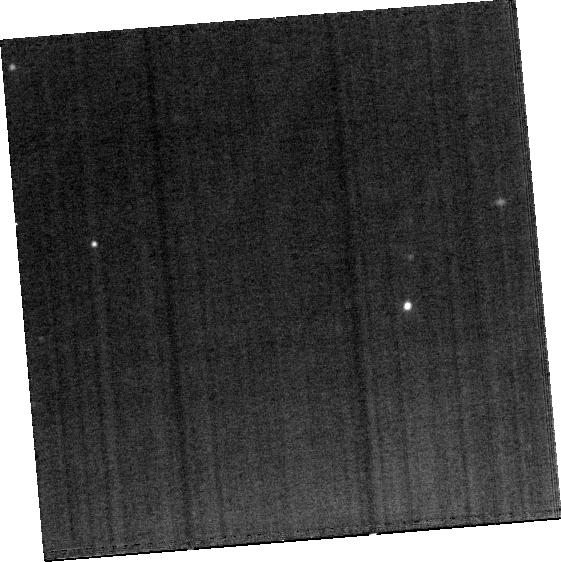
Target: IR20551
Instrument: MIRI
Filter: F1500W
Exposure: 15 min
Observation ID: jw03368-o040_t027_miri_f1500w-brightsky

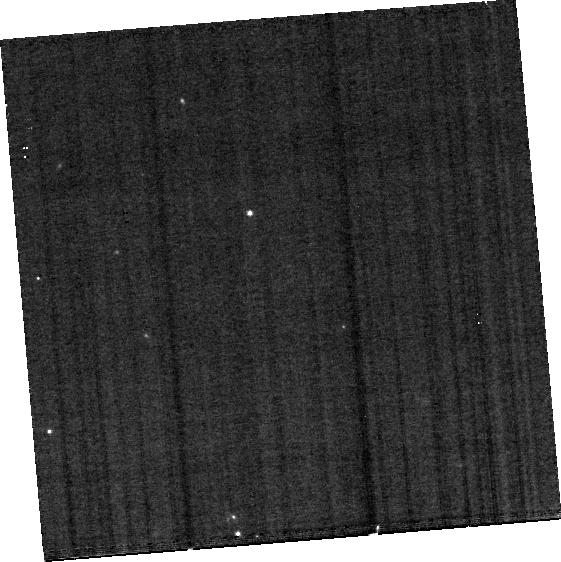
Target: IR15250
Instrument: MIRI
Filter: F560W
Exposure: 15 min
Observation ID: jw03368-o031_t021_miri_f560w-brightsky

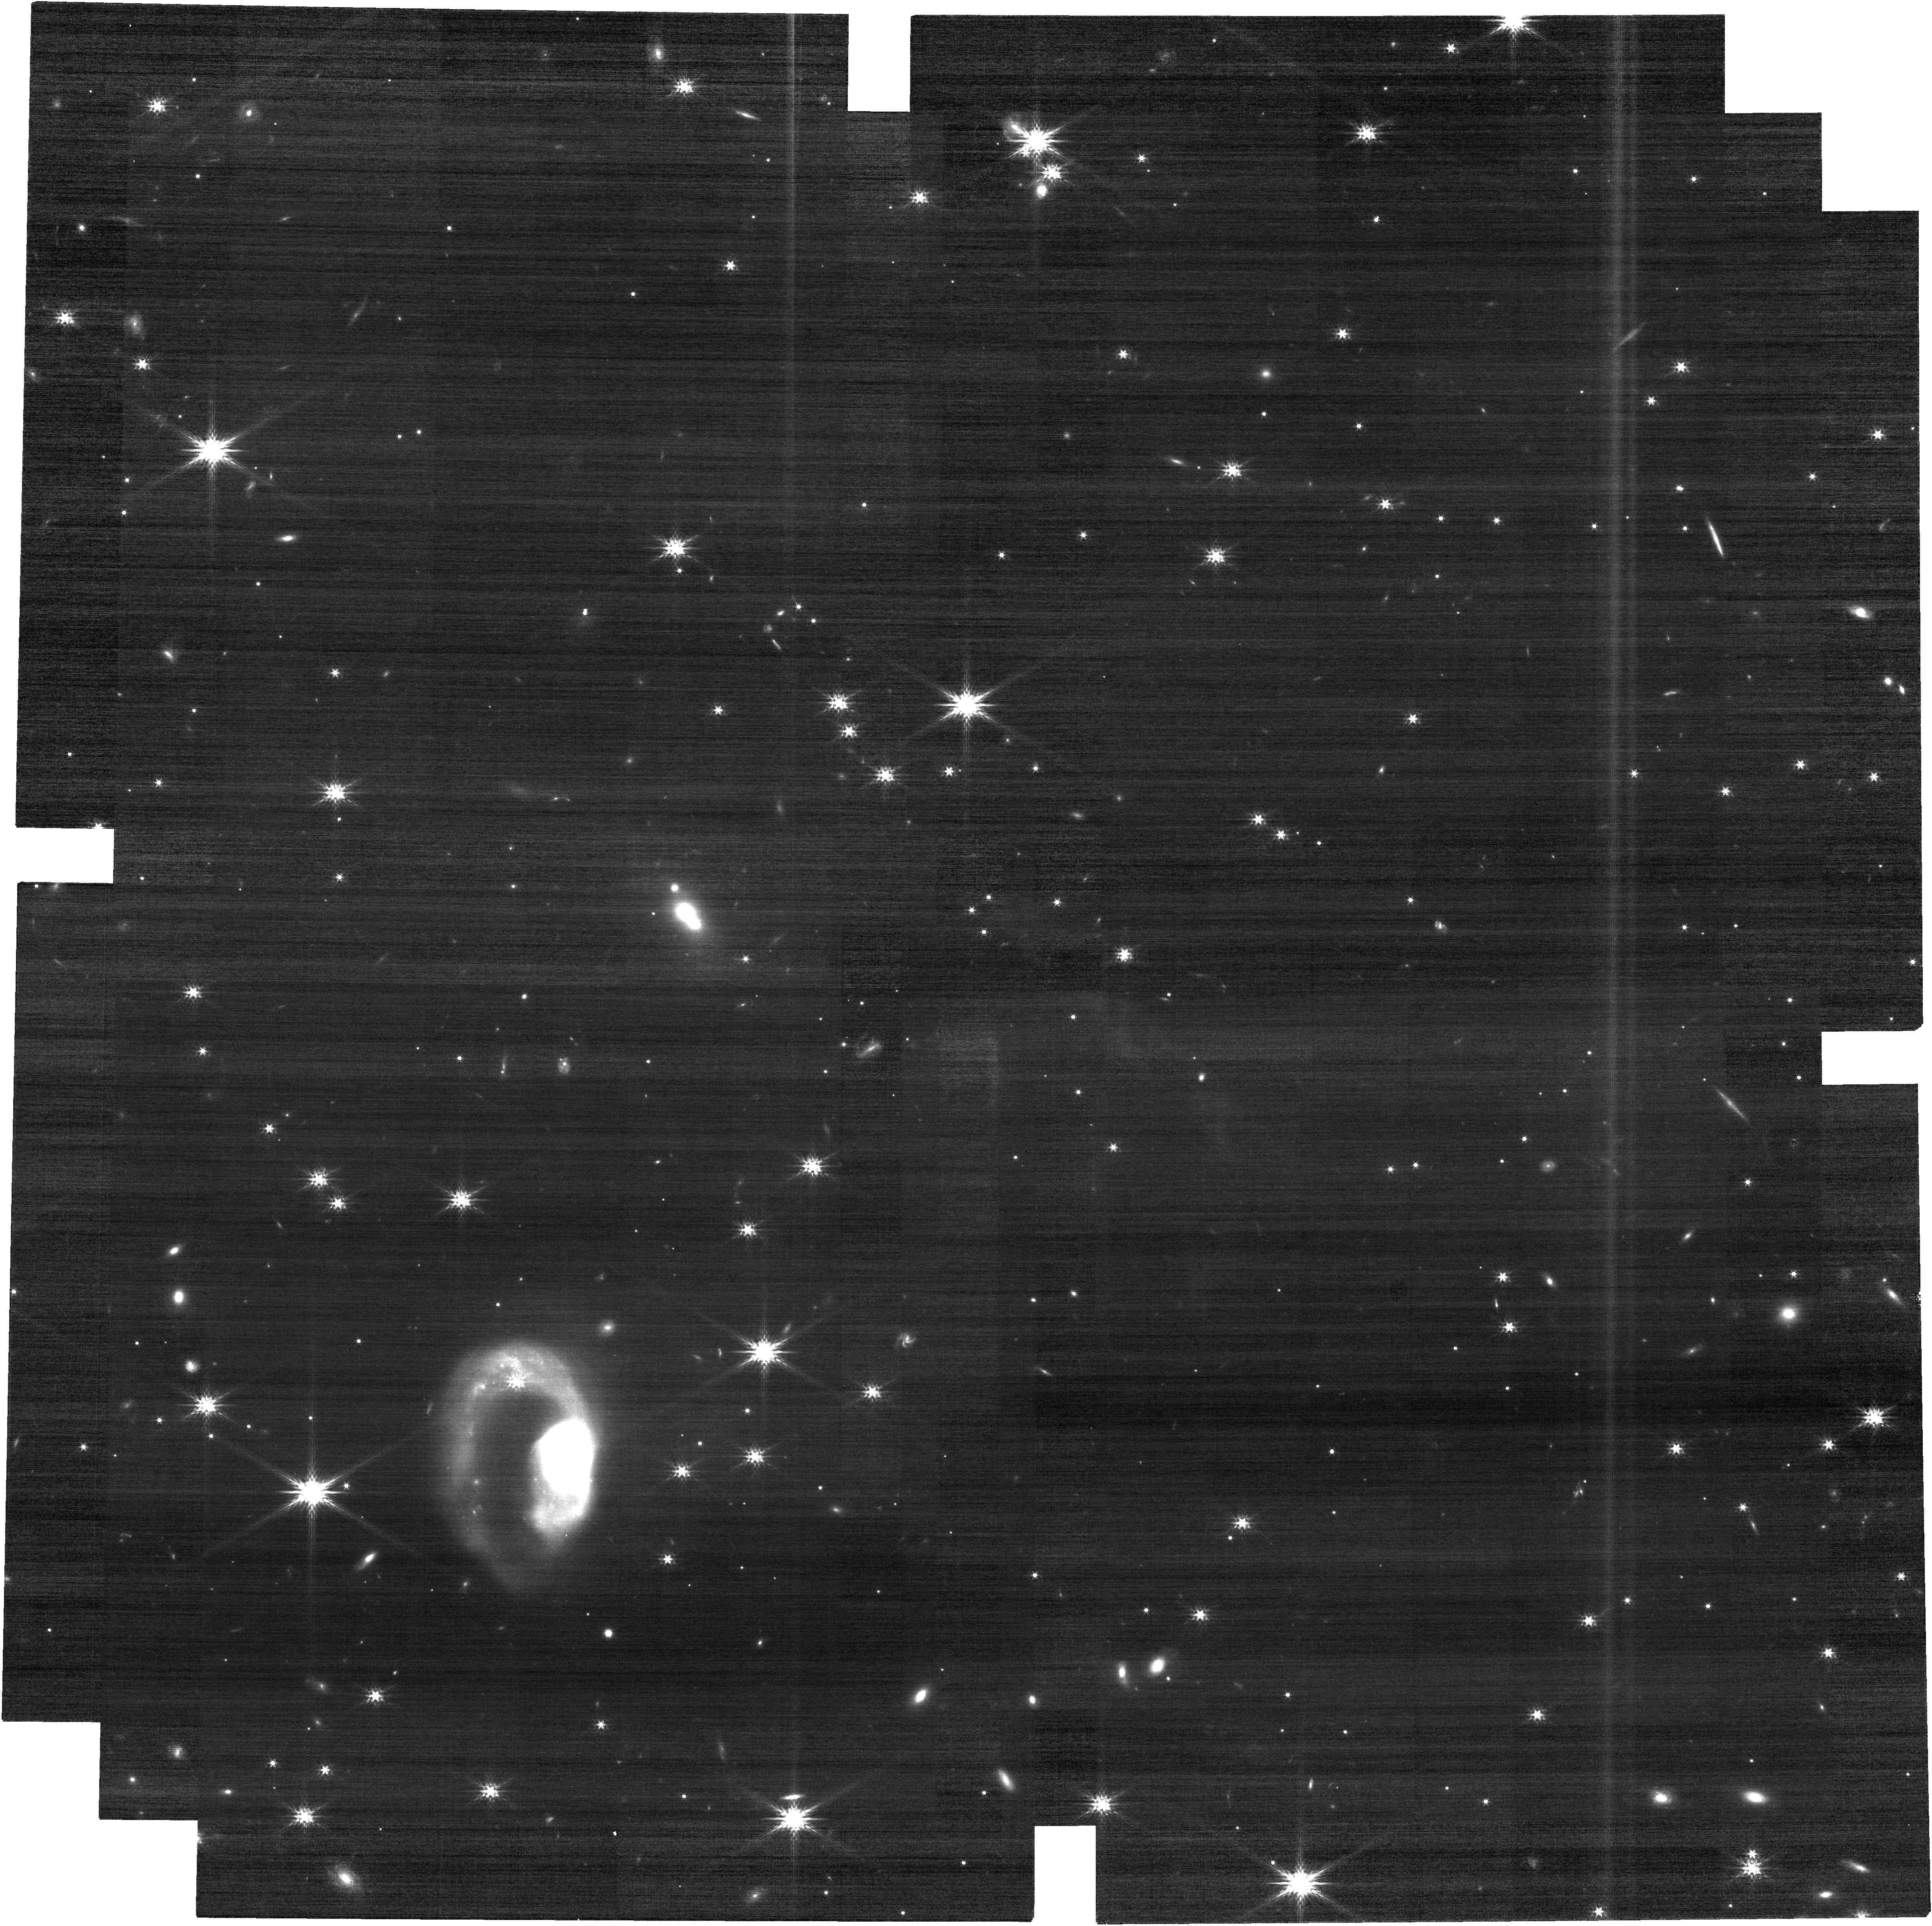
Target: IR07251
Instrument: NIRCAM
Filter: F200W
Exposure: 10 min
Observation ID: jw03368-o108_t003_nircam_clear-f200w

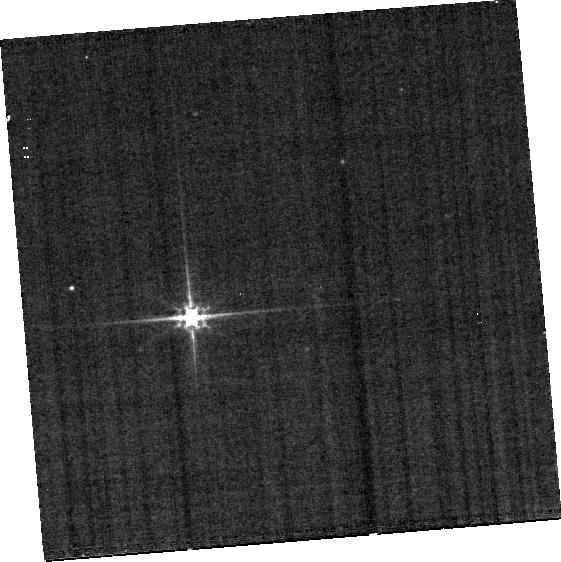
Target: IR23128-S
Instrument: MIRI
Filter: F560W
Exposure: 15 min
Observation ID: jw03368-o051_t034_miri_f560w-brightsky

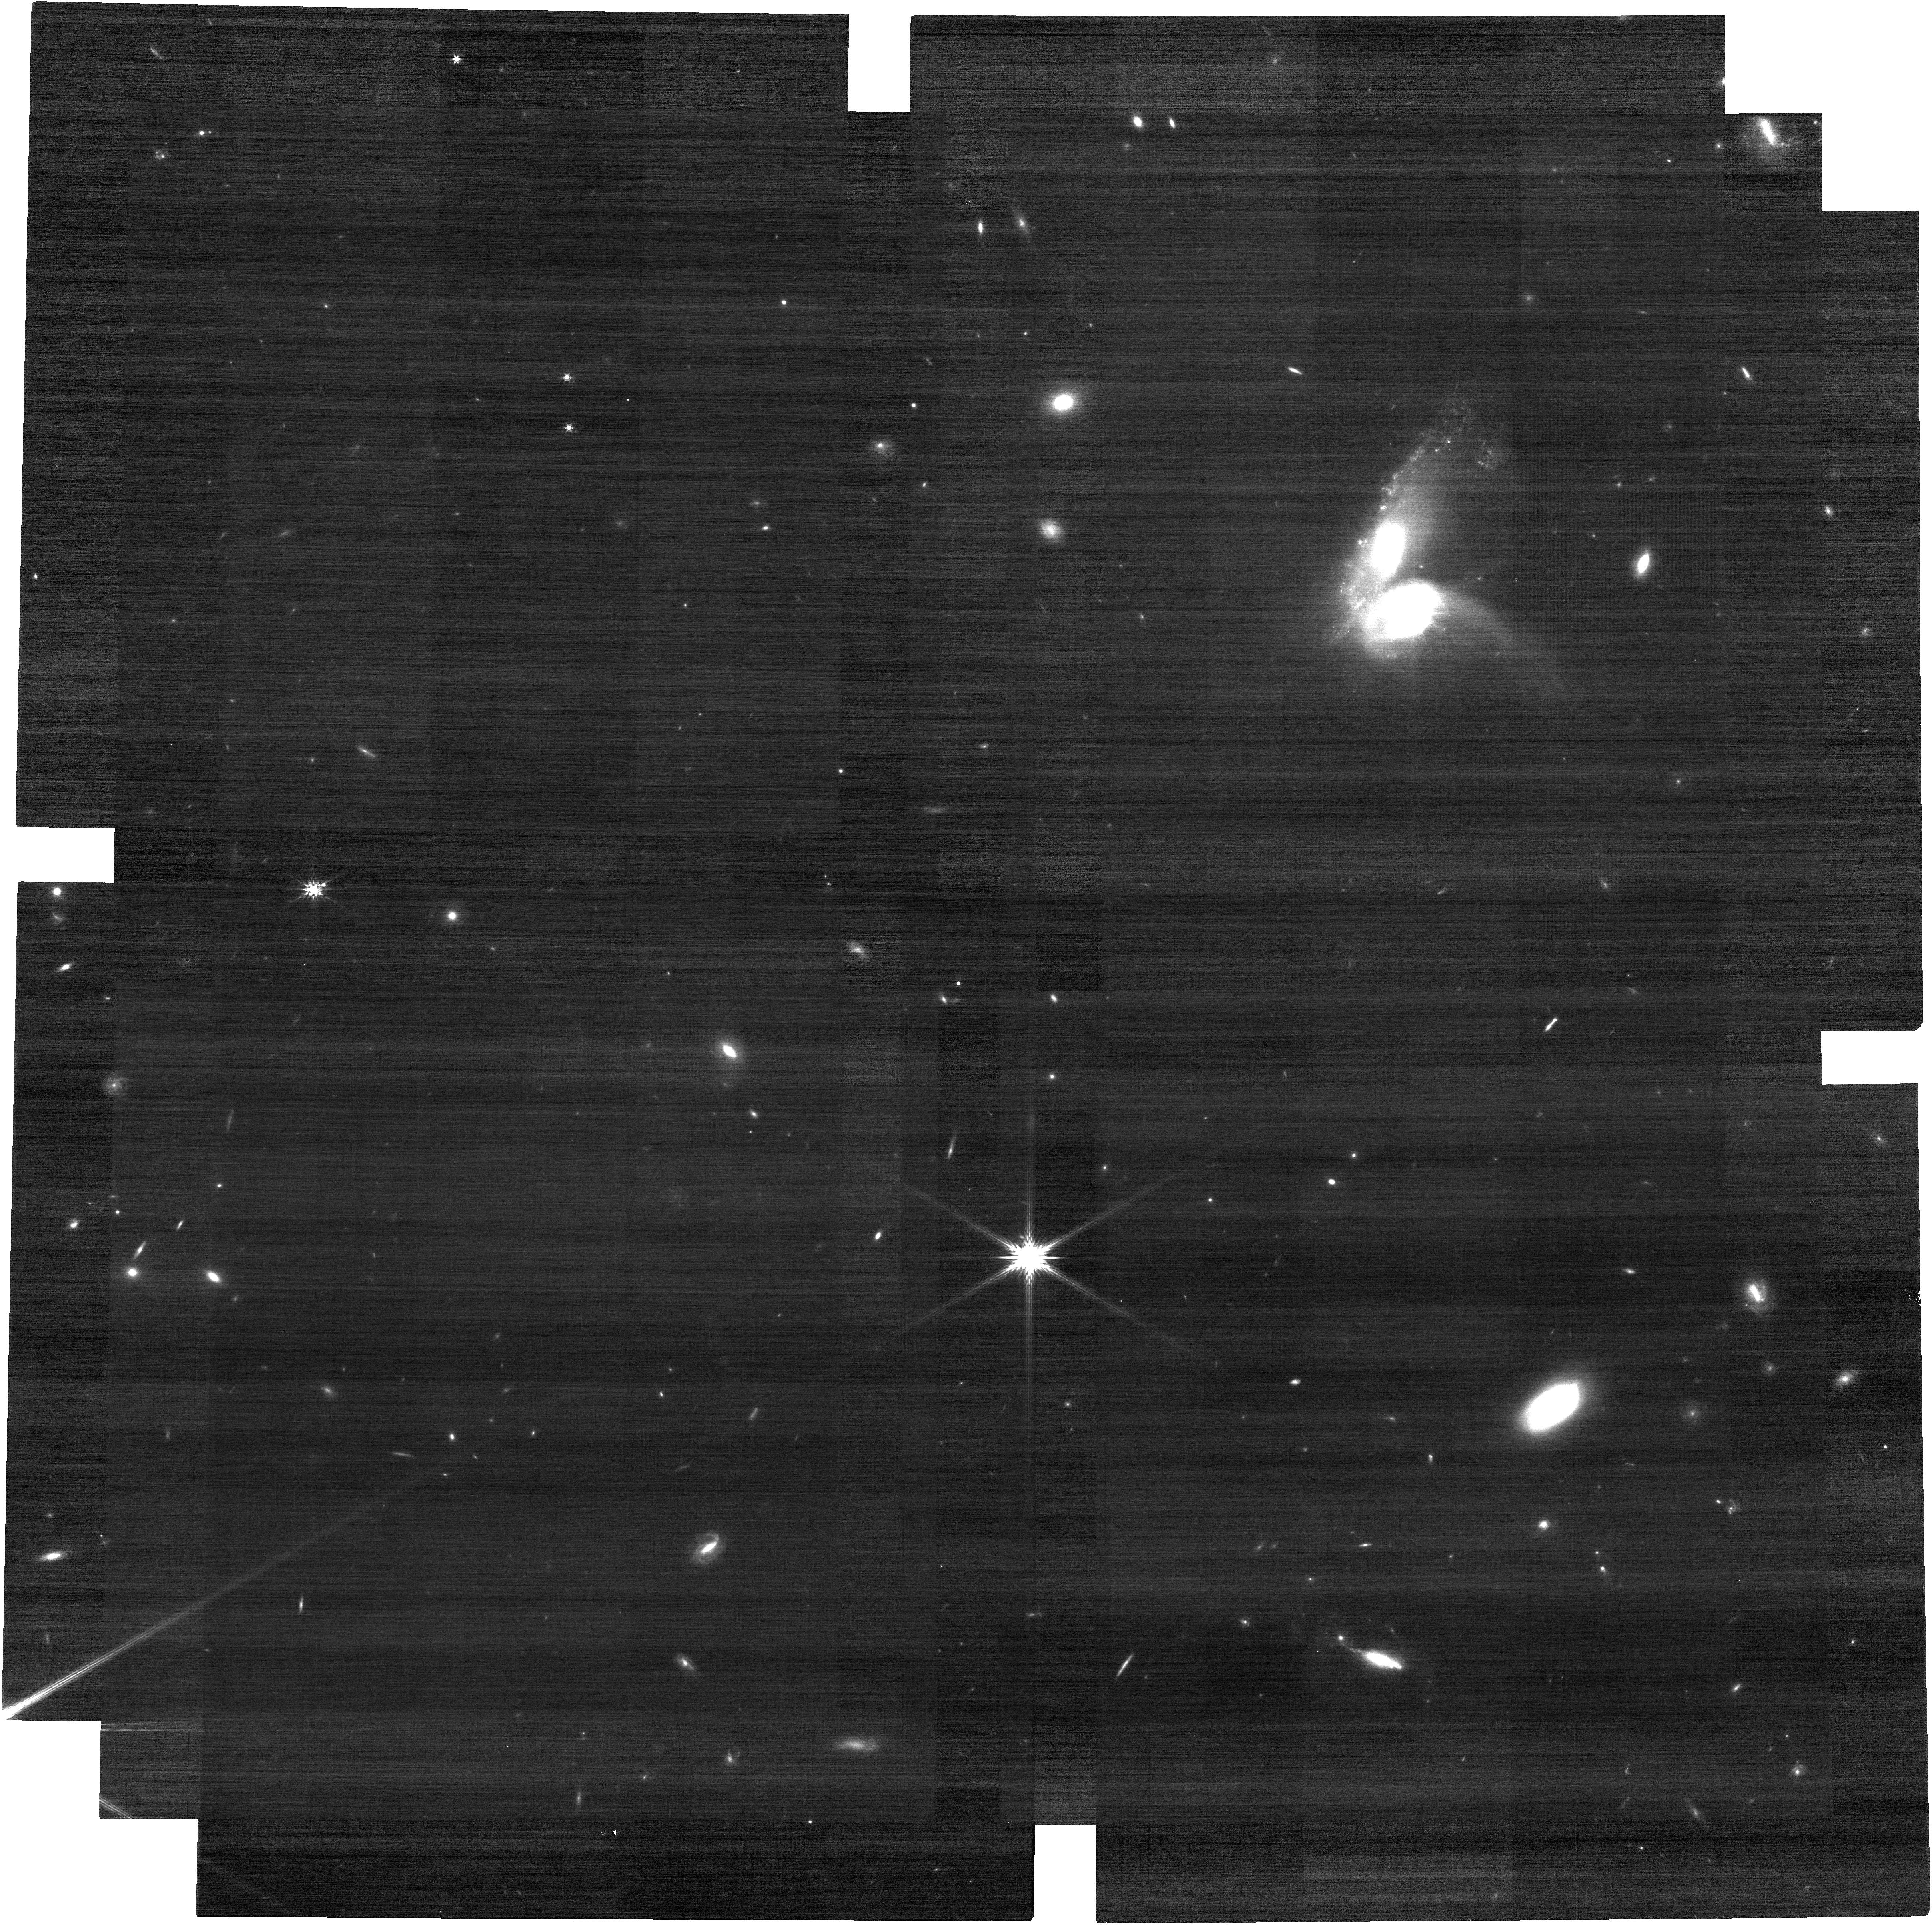
Target: IR08572-NW
Instrument: NIRCAM
Filter: F200W
Exposure: 10 min
Observation ID: jw03368-o111_t005_nircam_clear-f200w

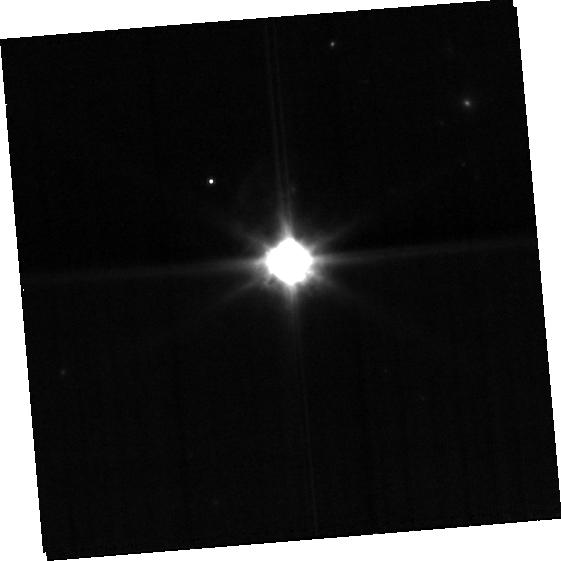
Target: IR10565
Instrument: MIRI
Filter: F770W
Exposure: 7 min
Observation ID: jw03368-o020_t013_miri_f770w-brightsky

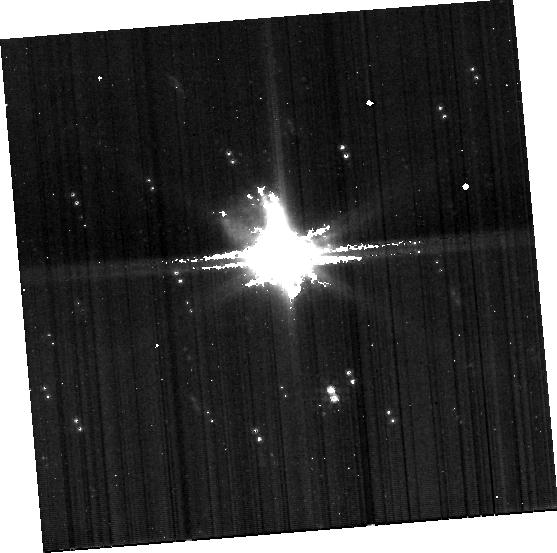
Target: IRAS19297
Instrument: MIRI
Filter: F770W
Exposure: 6 min
Observation ID: jw03368-o144_t036_miri_f770w-brightsky

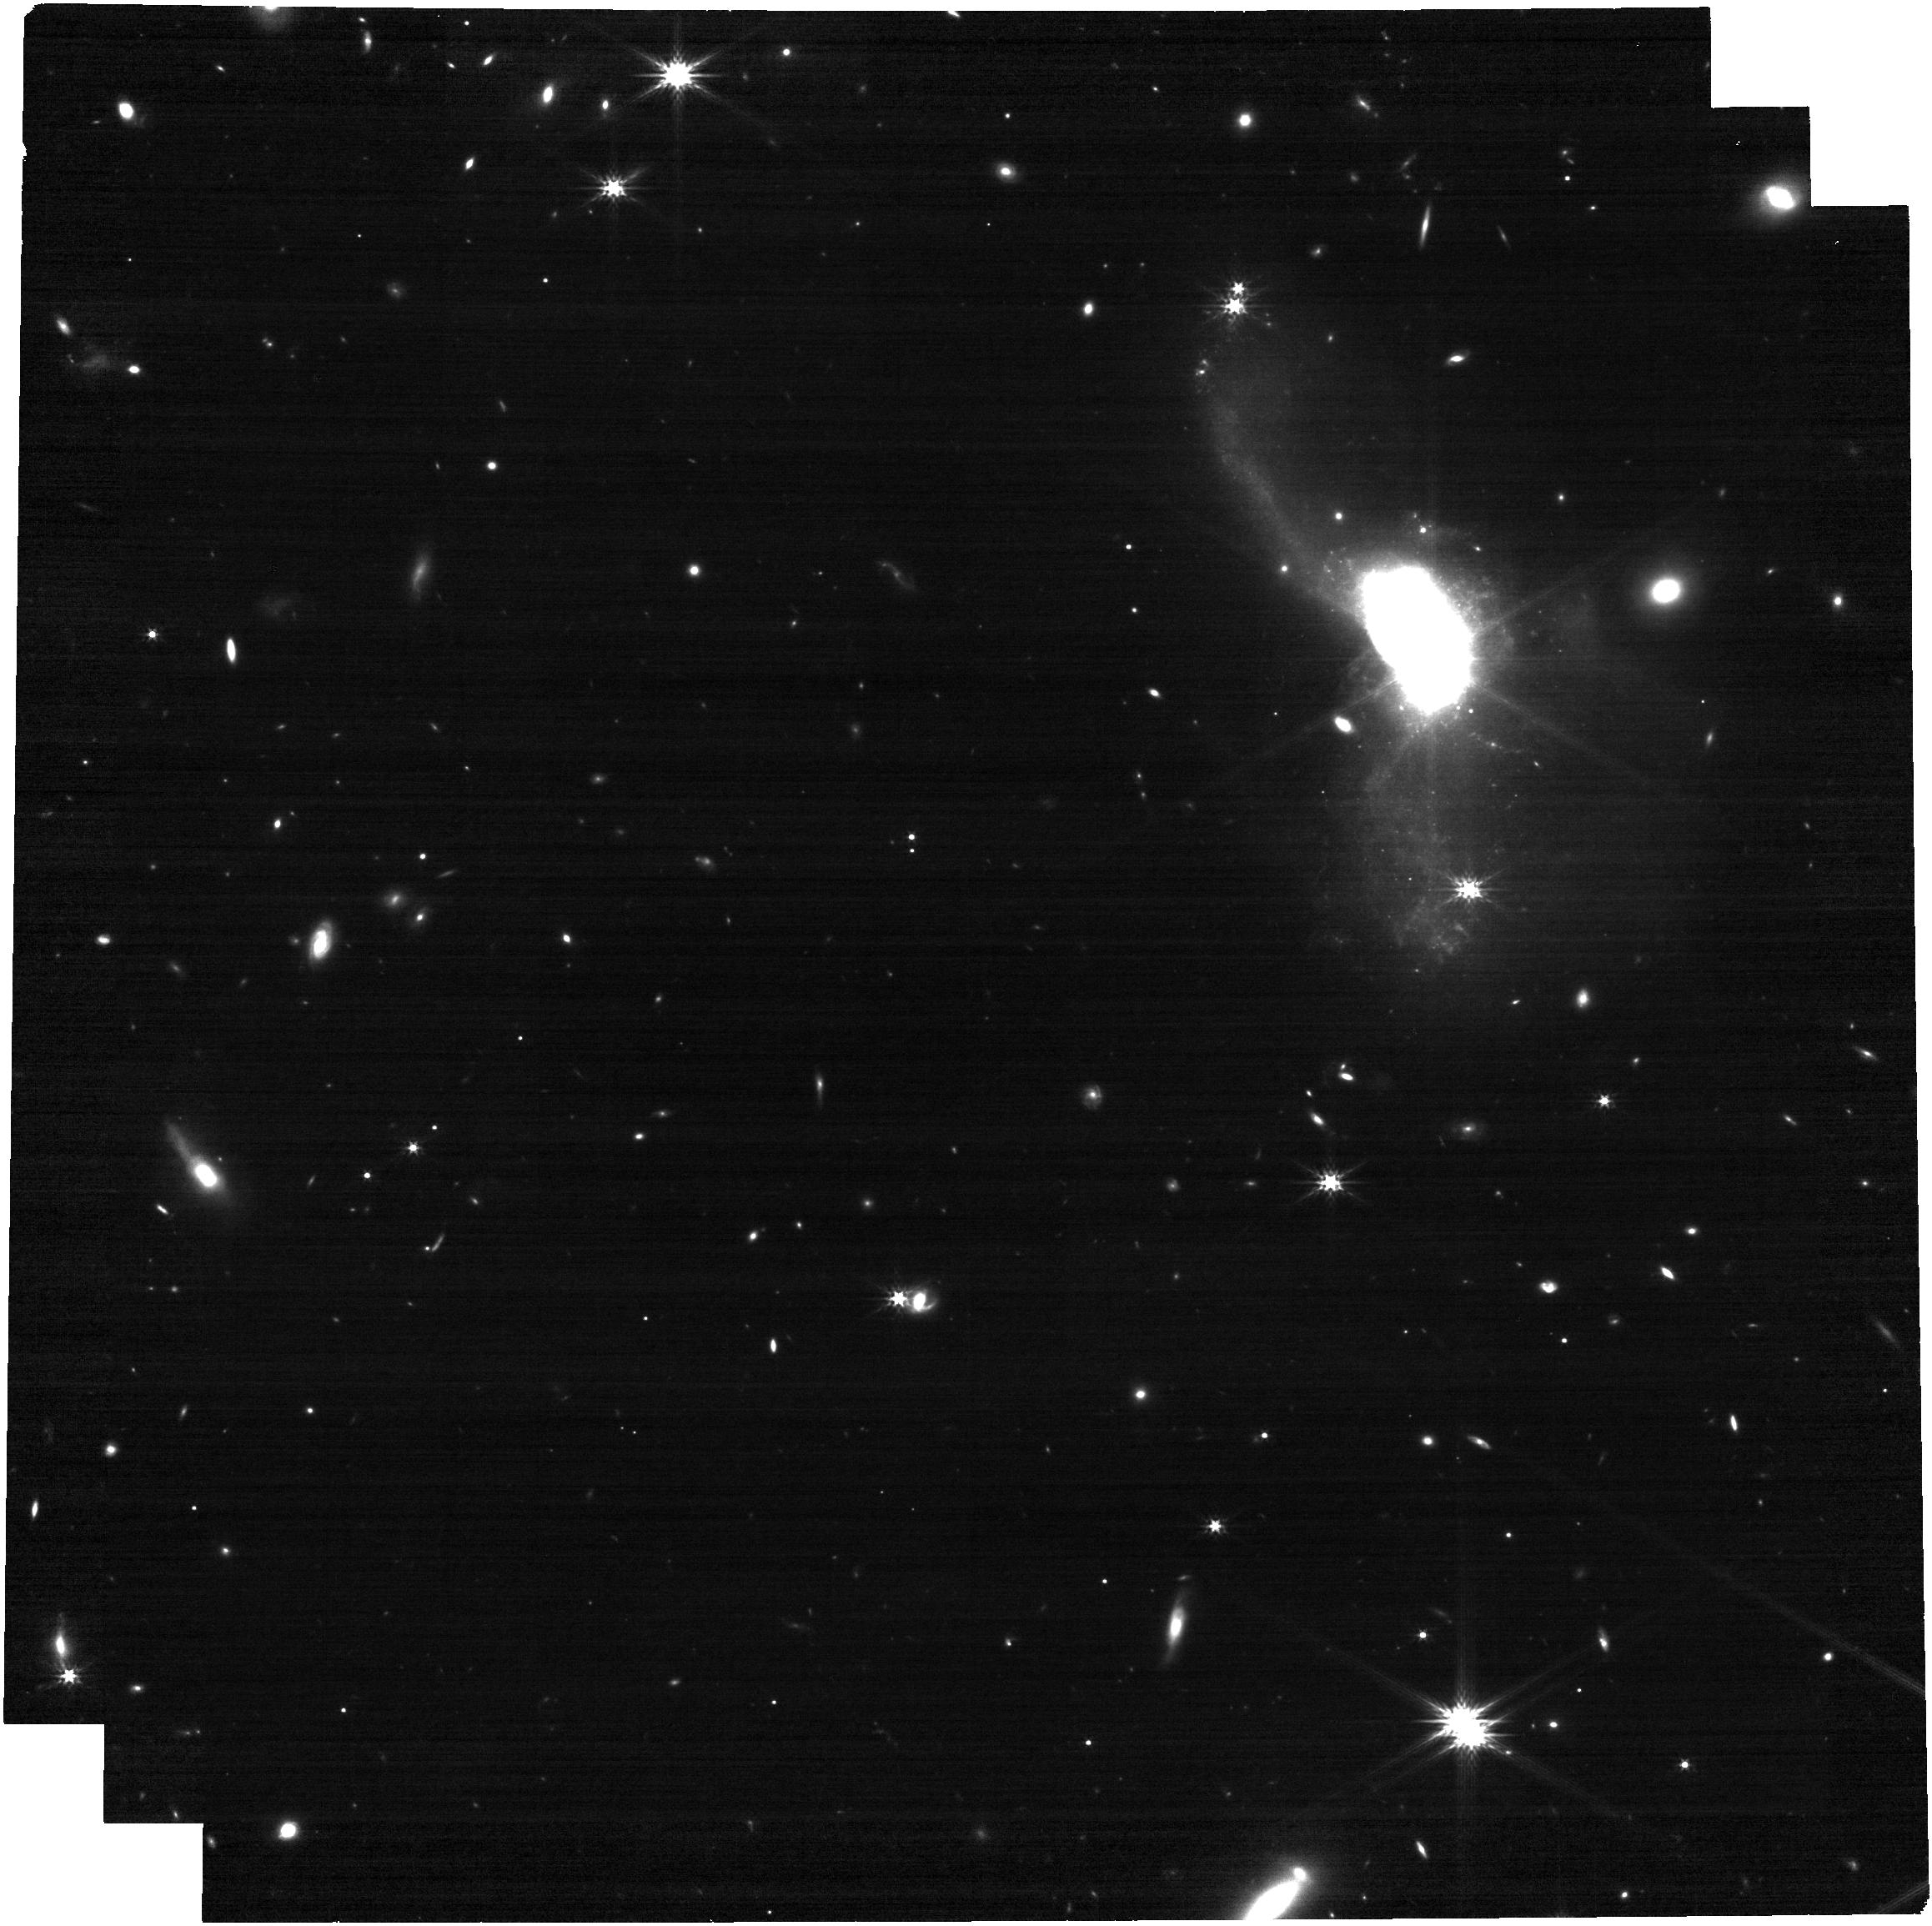
Target: IR23128-N
Instrument: NIRCAM
Filter: F277W
Exposure: 10 min
Observation ID: jw03368-o138_t031_nircam_clear-f277w

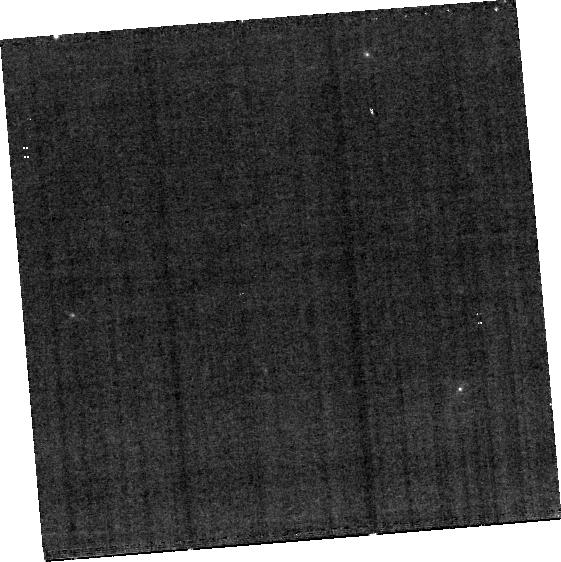
Target: IR08572-SE
Instrument: MIRI
Filter: F560W
Exposure: 15 min
Observation ID: jw03368-o049_t033_miri_f560w-brightsky

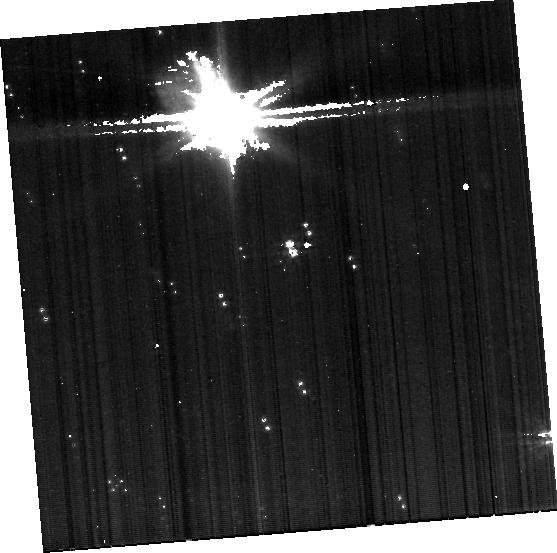
Target: IR19297
Instrument: MIRI
Filter: F770W
Exposure: 18 min
Observation ID: jw03368-o035_t023_miri_f770w-brightsky

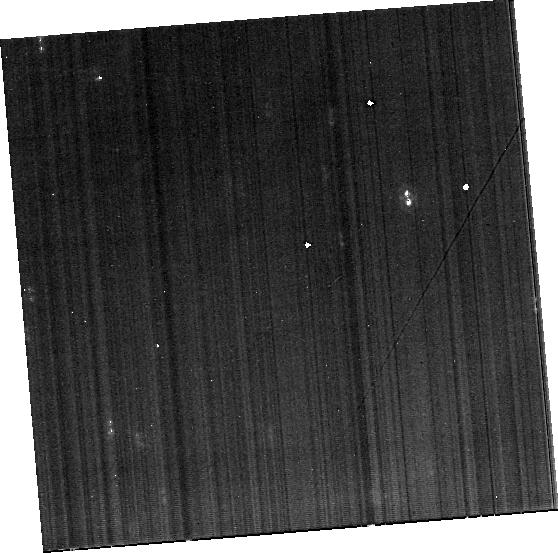
Target: IR19542
Instrument: MIRI
Filter: F1500W
Exposure: 37 min
Observation ID: jw03368-o037_t025_miri_f1500w-brightsky

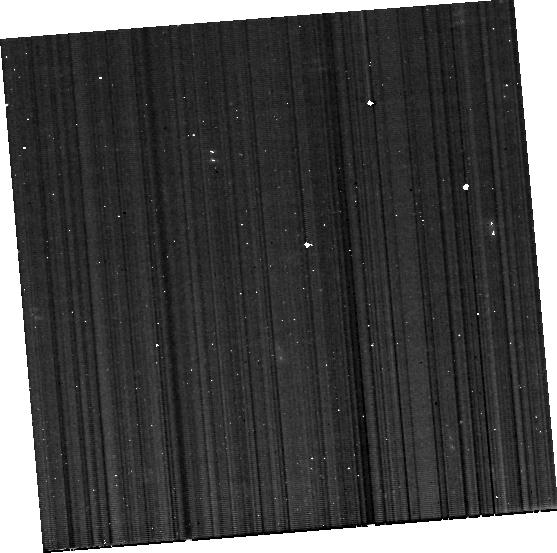
Target: IR14348-NE
Instrument: MIRI
Filter: F560W
Exposure: 37 min
Observation ID: jw03368-o028_t019_miri_f560w-brightsky

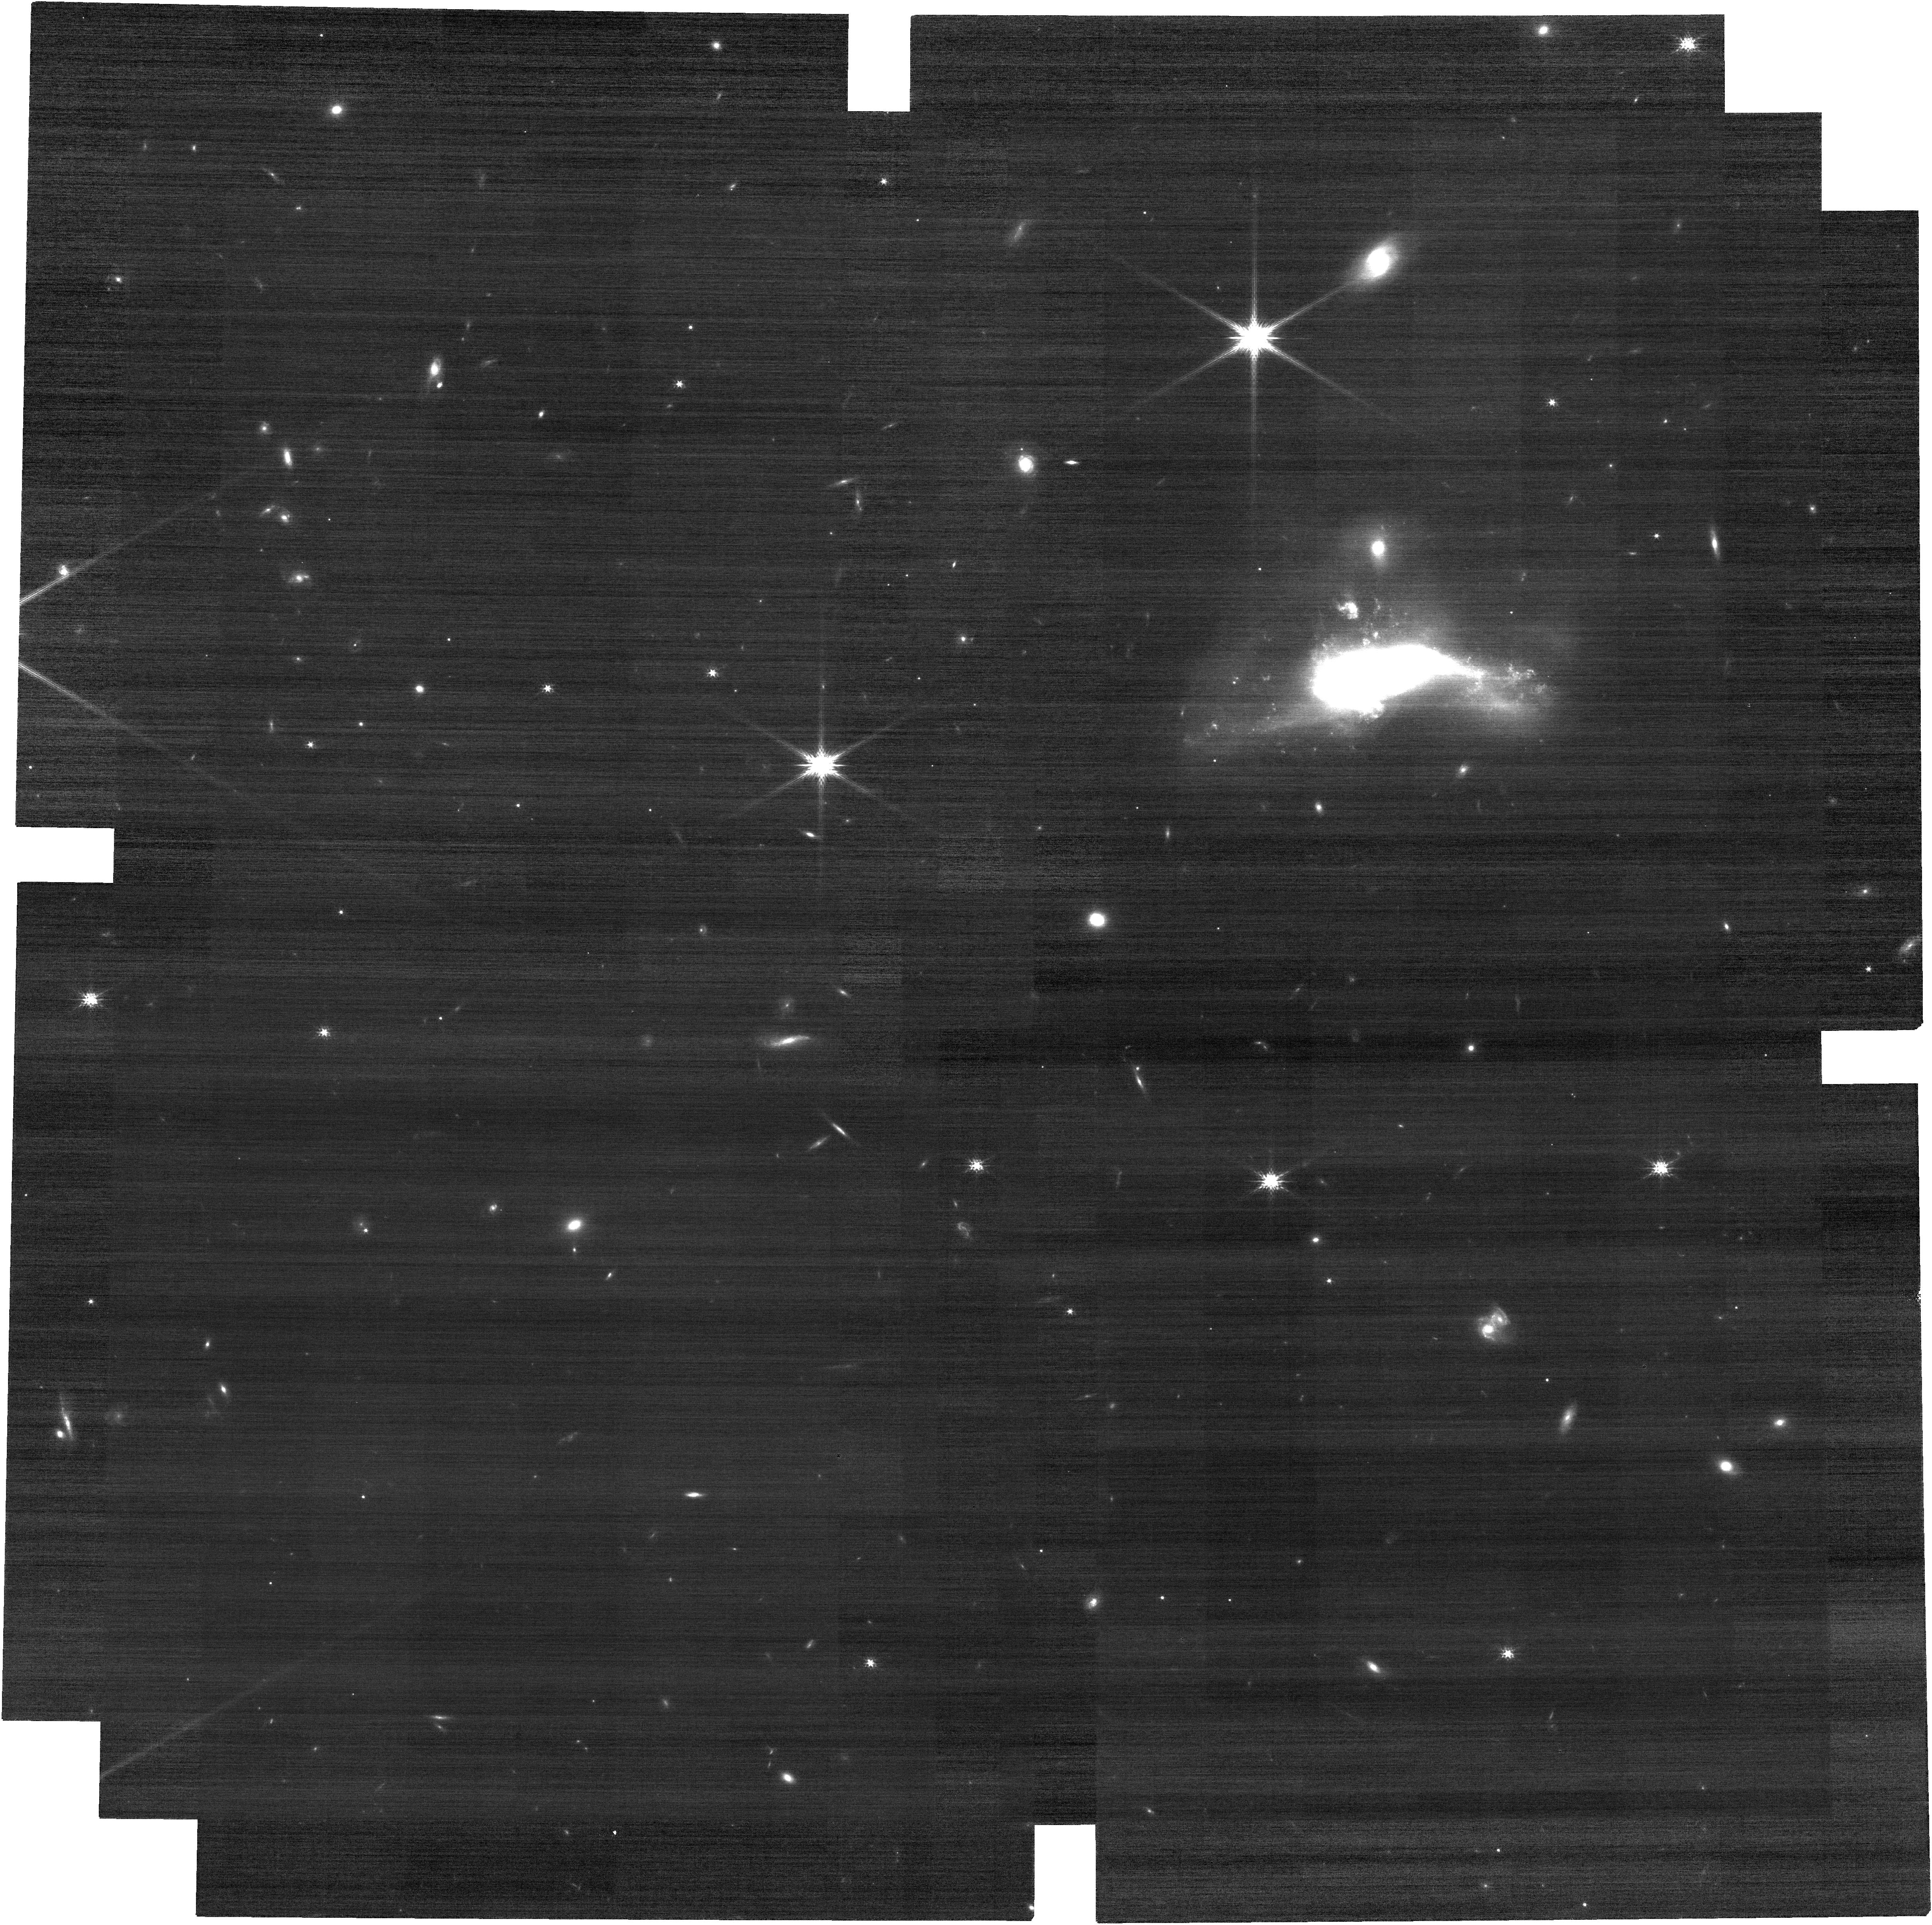
Target: IR14348-SW
Instrument: NIRCAM
Filter: F150W
Exposure: 10 min
Observation ID: jw03368-o125_t035_nircam_clear-f150w

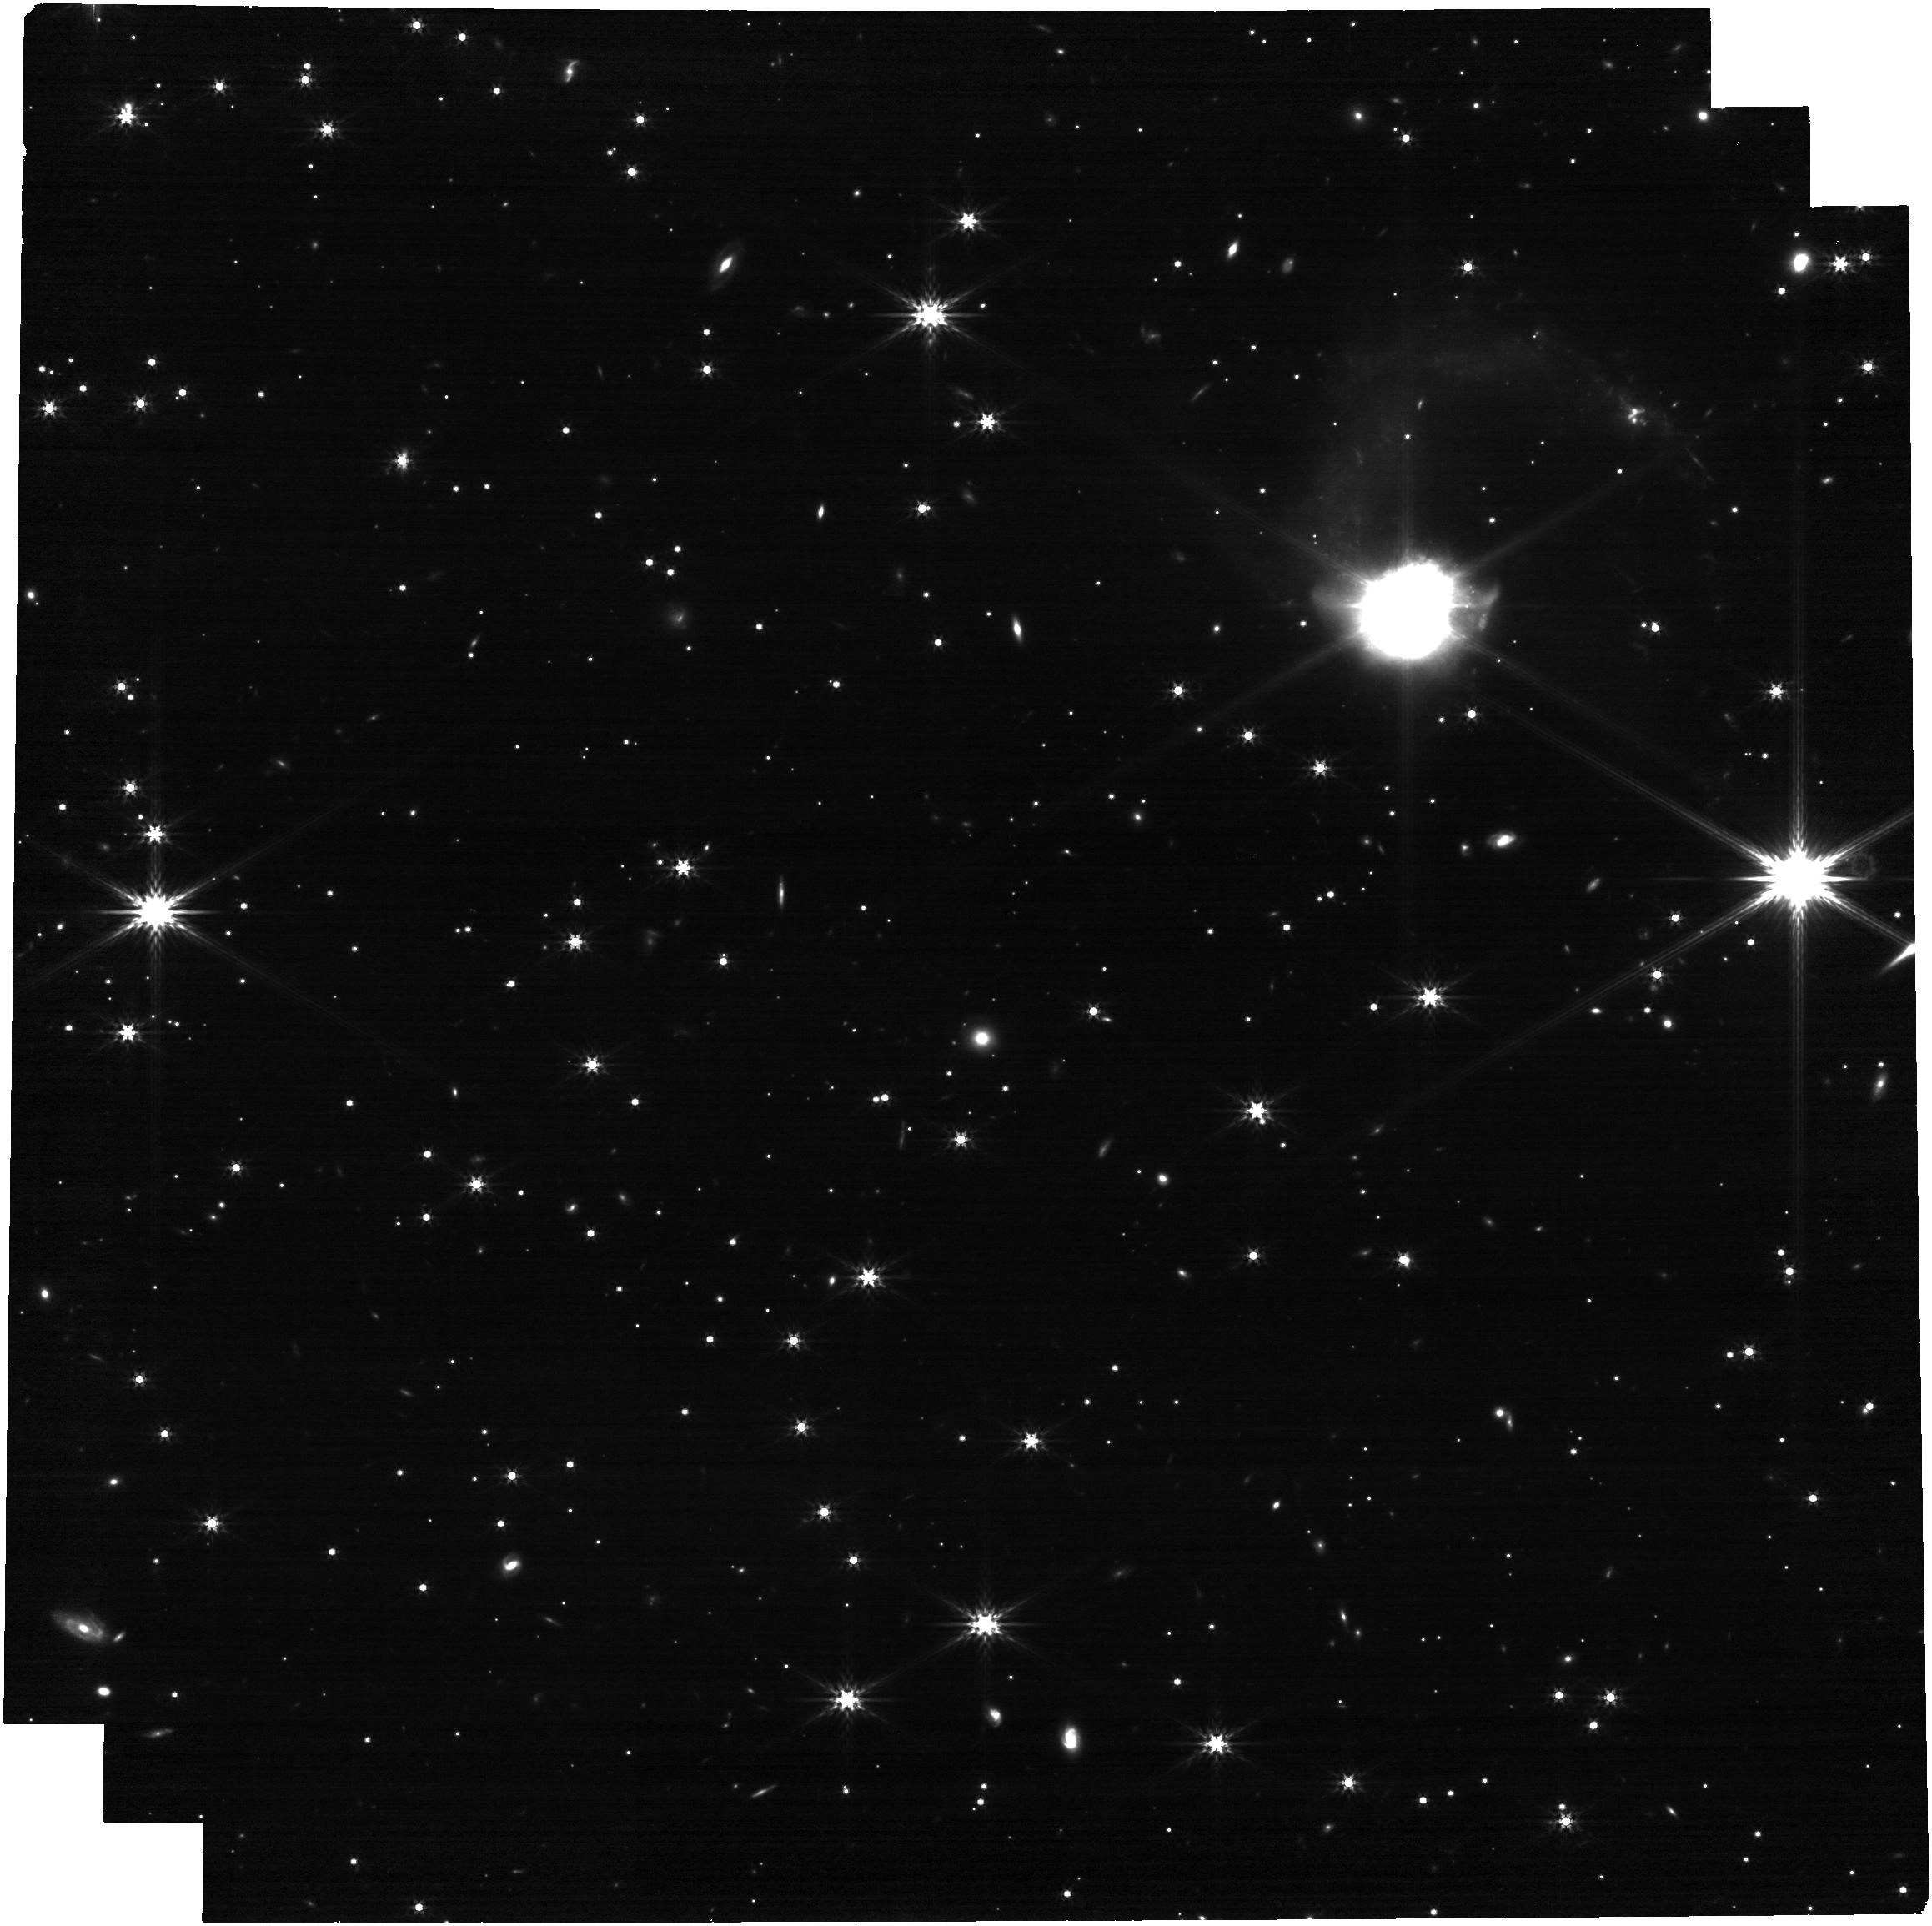
Target: IR09022
Instrument: NIRCAM
Filter: F356W
Exposure: 10 min
Observation ID: jw03368-o113_t007_nircam_clear-f356w

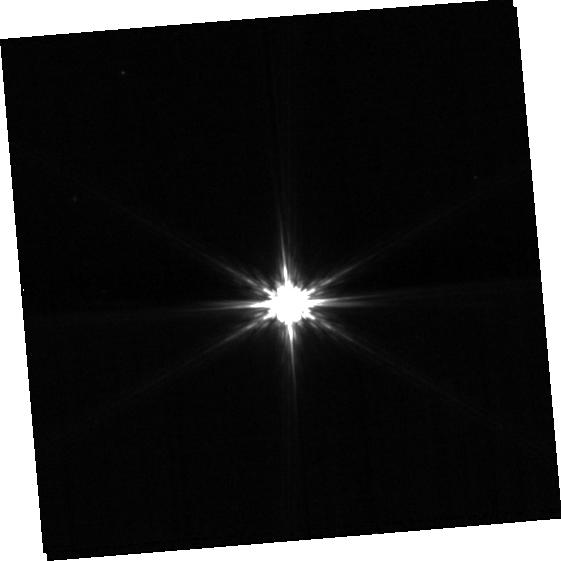
Target: IR05189
Instrument: MIRI
Filter: F770W
Exposure: 4 min
Observation ID: jw03368-o002_t001_miri_f770w-brightsky

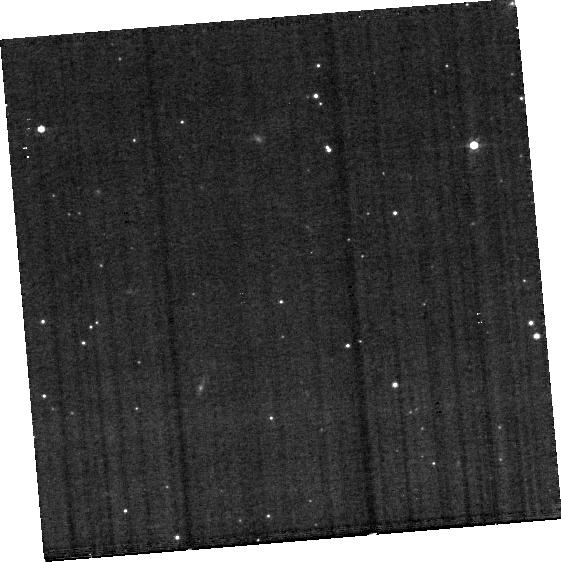
Target: IR13120
Instrument: MIRI
Filter: F560W
Exposure: 15 min
Observation ID: jw03368-o022_t015_miri_f560w-brightsky

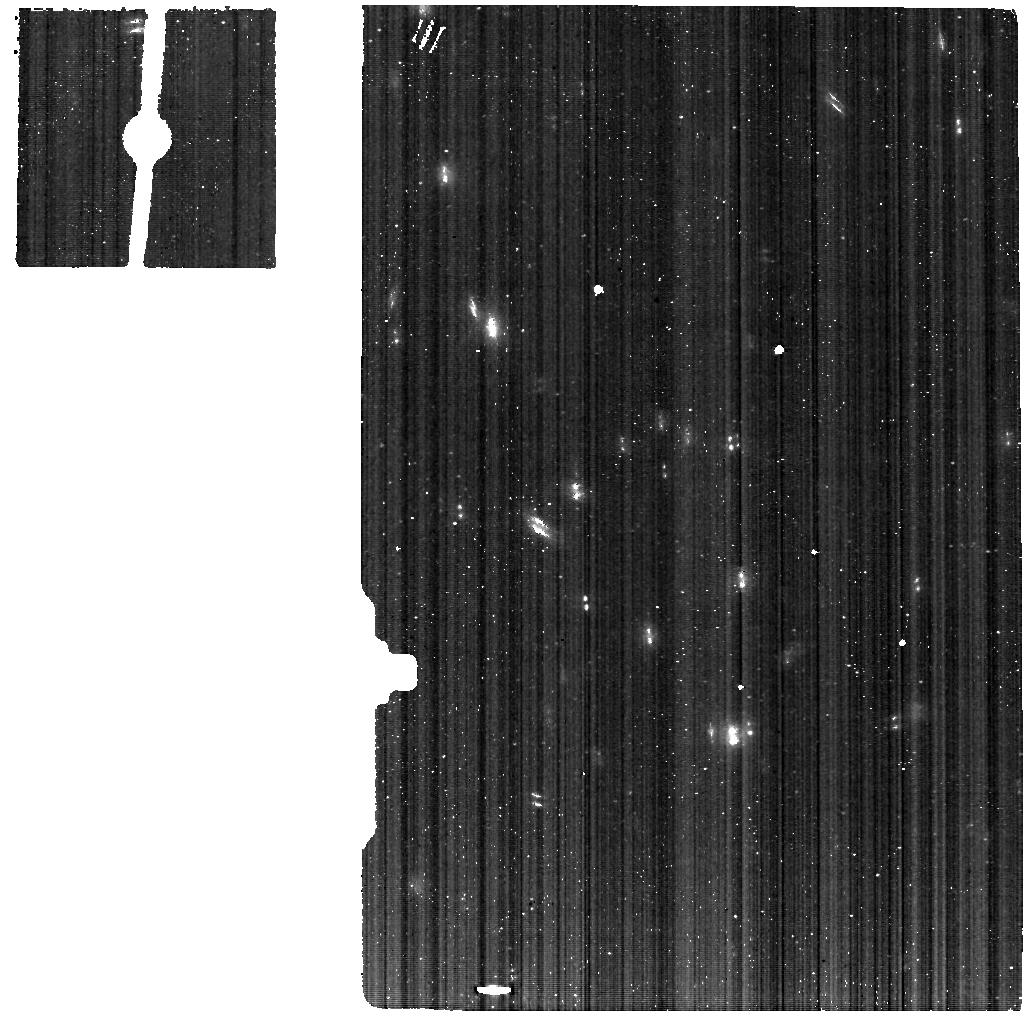
Target: IR09111
Instrument: MIRI
Filter: F560W
Exposure: 37 min
Observation ID: jw03368-o013_t009_miri_f560w

A JWST Survey of Ultraluminous Infrared Galaxies (PI: Armus, Lee)

One of the major discoveries from the IRAS mission was of a population of extremely luminous, or “Ultraluminous” Infrared Galaxies (ULIRGs) having infrared luminosities above 10^12 Lsun. ULIRGs emit more than 90% of their luminosity in the mid and far–infrared from dust, and they are ideal local laboratories for studying star formation, the growth of supermassive black holes and the effects of energetic feedback and galactic winds in galactic mergers. ULIRGs offer a rare, high-resolution look into dynamic processes that occur much more frequently in rapidly evolving galaxies at high-redshift. In the mid-infrared, ULIRGs show a large range of spectral properties including emission from ionized atomic and warm molecular gas, warm dust and stochastically heated smalll dust grains, together with absorption from ices and warm and cold molecular gas. Despite extensive study with ground and space based telescopes, there are still a number of outstanding questions about the physics of ULIRGs that can be uniquely addressed with the advanced capabilities of JWST. We propose to obtain MIRI MRS and NIRSPec spectra along with MIRI and NIRCam imaging of 15 ULIRGs to complete the study of the mid-infrared properties of a flux-limited sample of the brightest ULIRGs in the local Universe at unprecedented sensitivity and spatial-spectral resolution. These data will be valuable in their own right, and they will provide a rich legacy for studies of the distant Universe with JWST and future infrared telescopes.